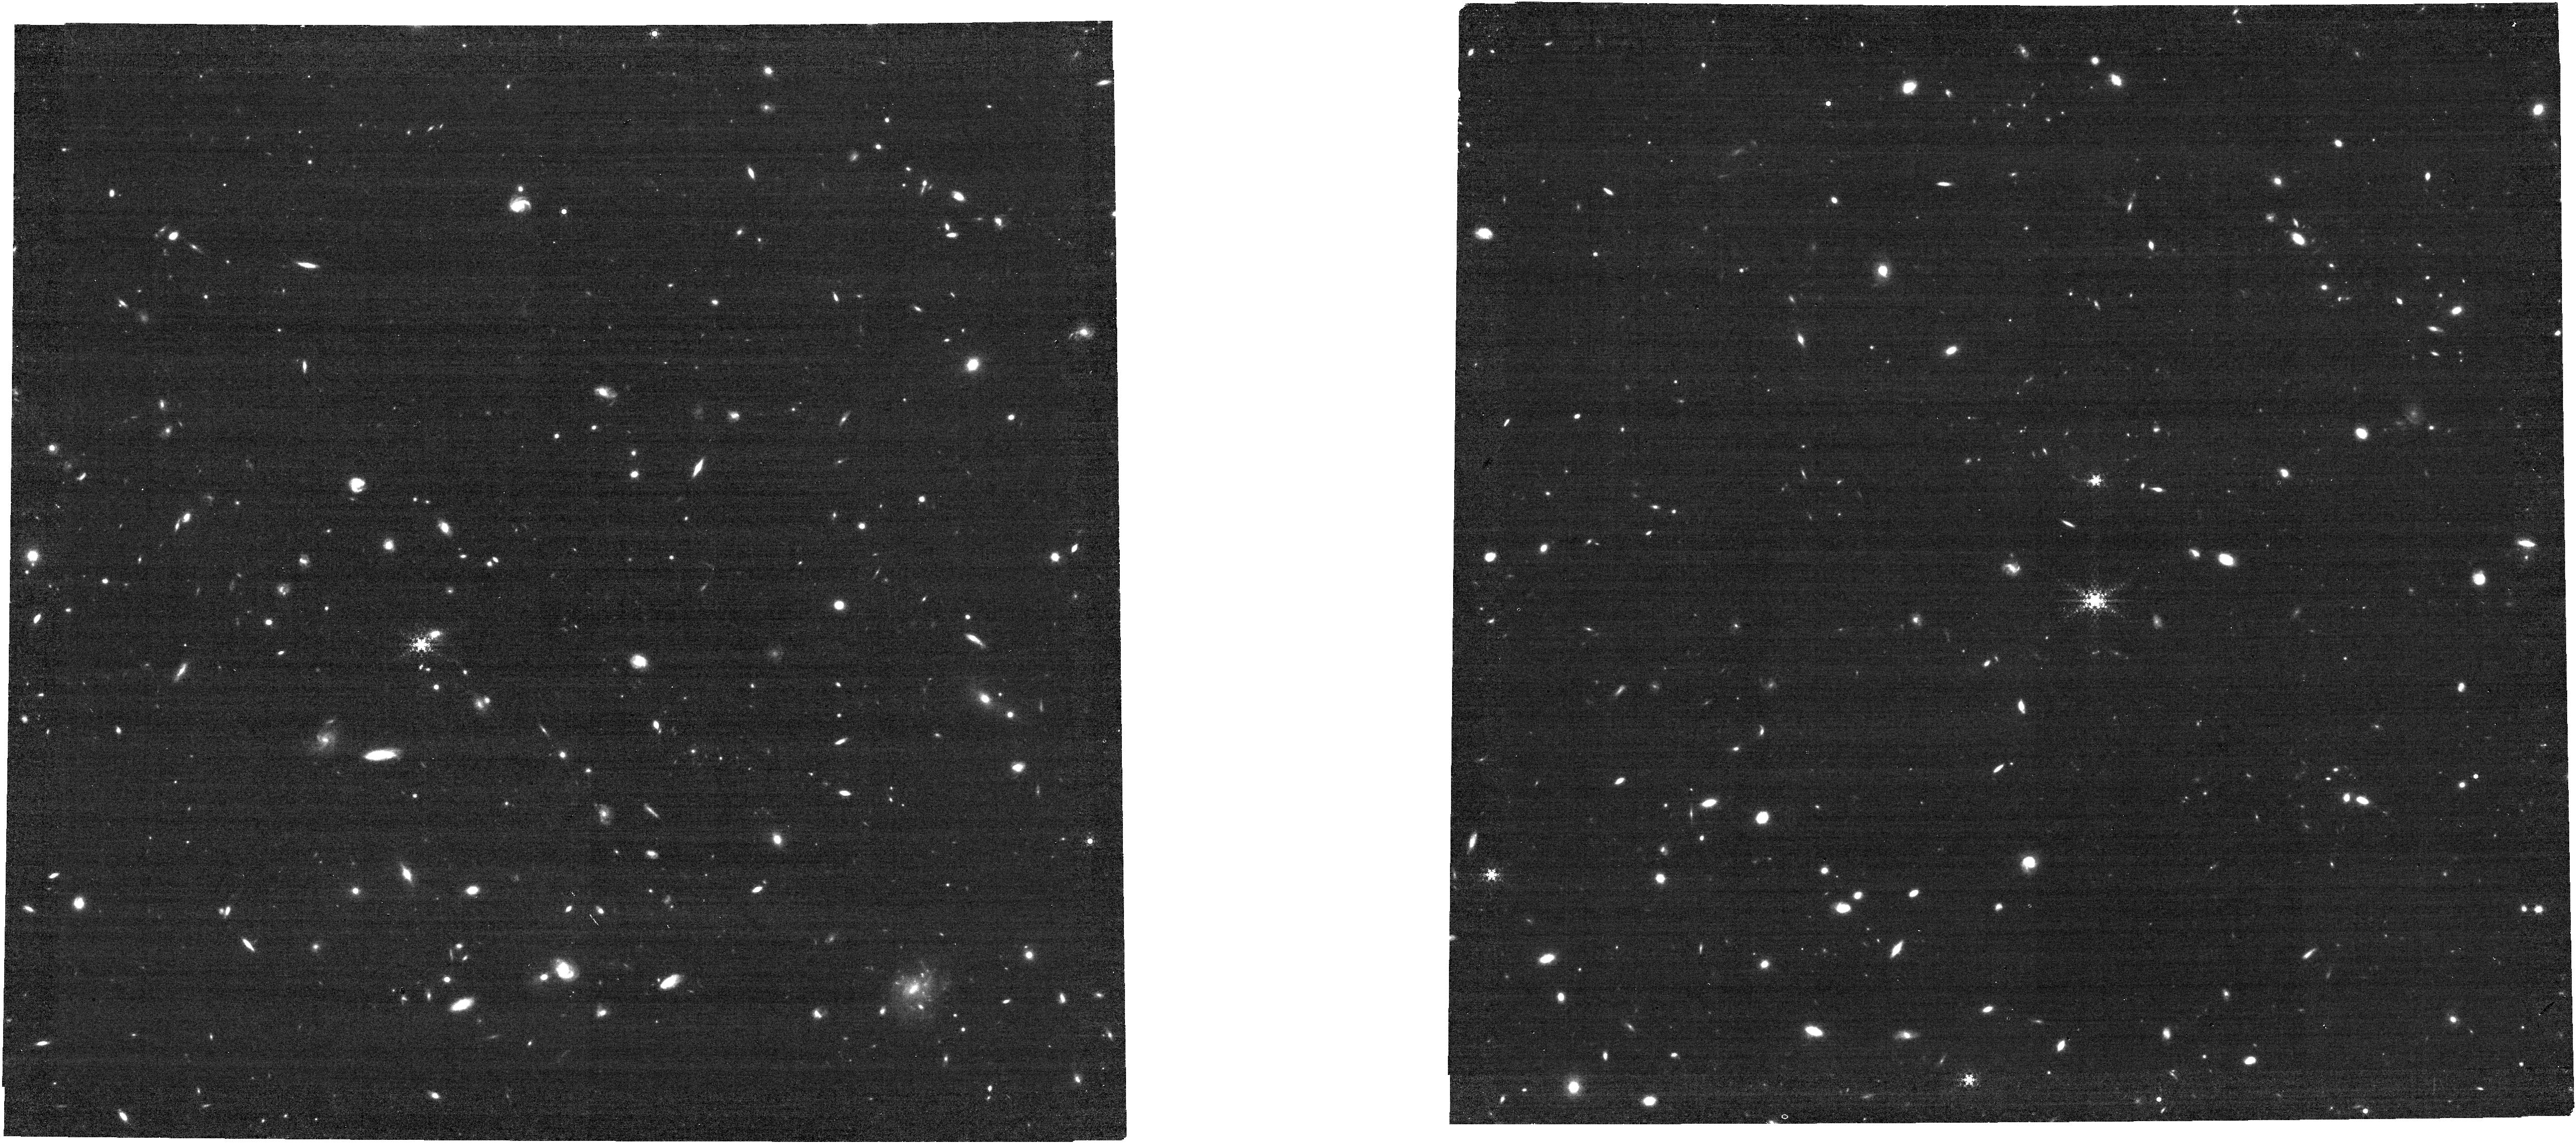
Target: ULASJ1120+0641-host. Instrument: NIRCAM. Filter: F444W+F405N. Exposure: 2.9 h. Observation ID: jw02774-o001_t002_nircam_f405n-f444w

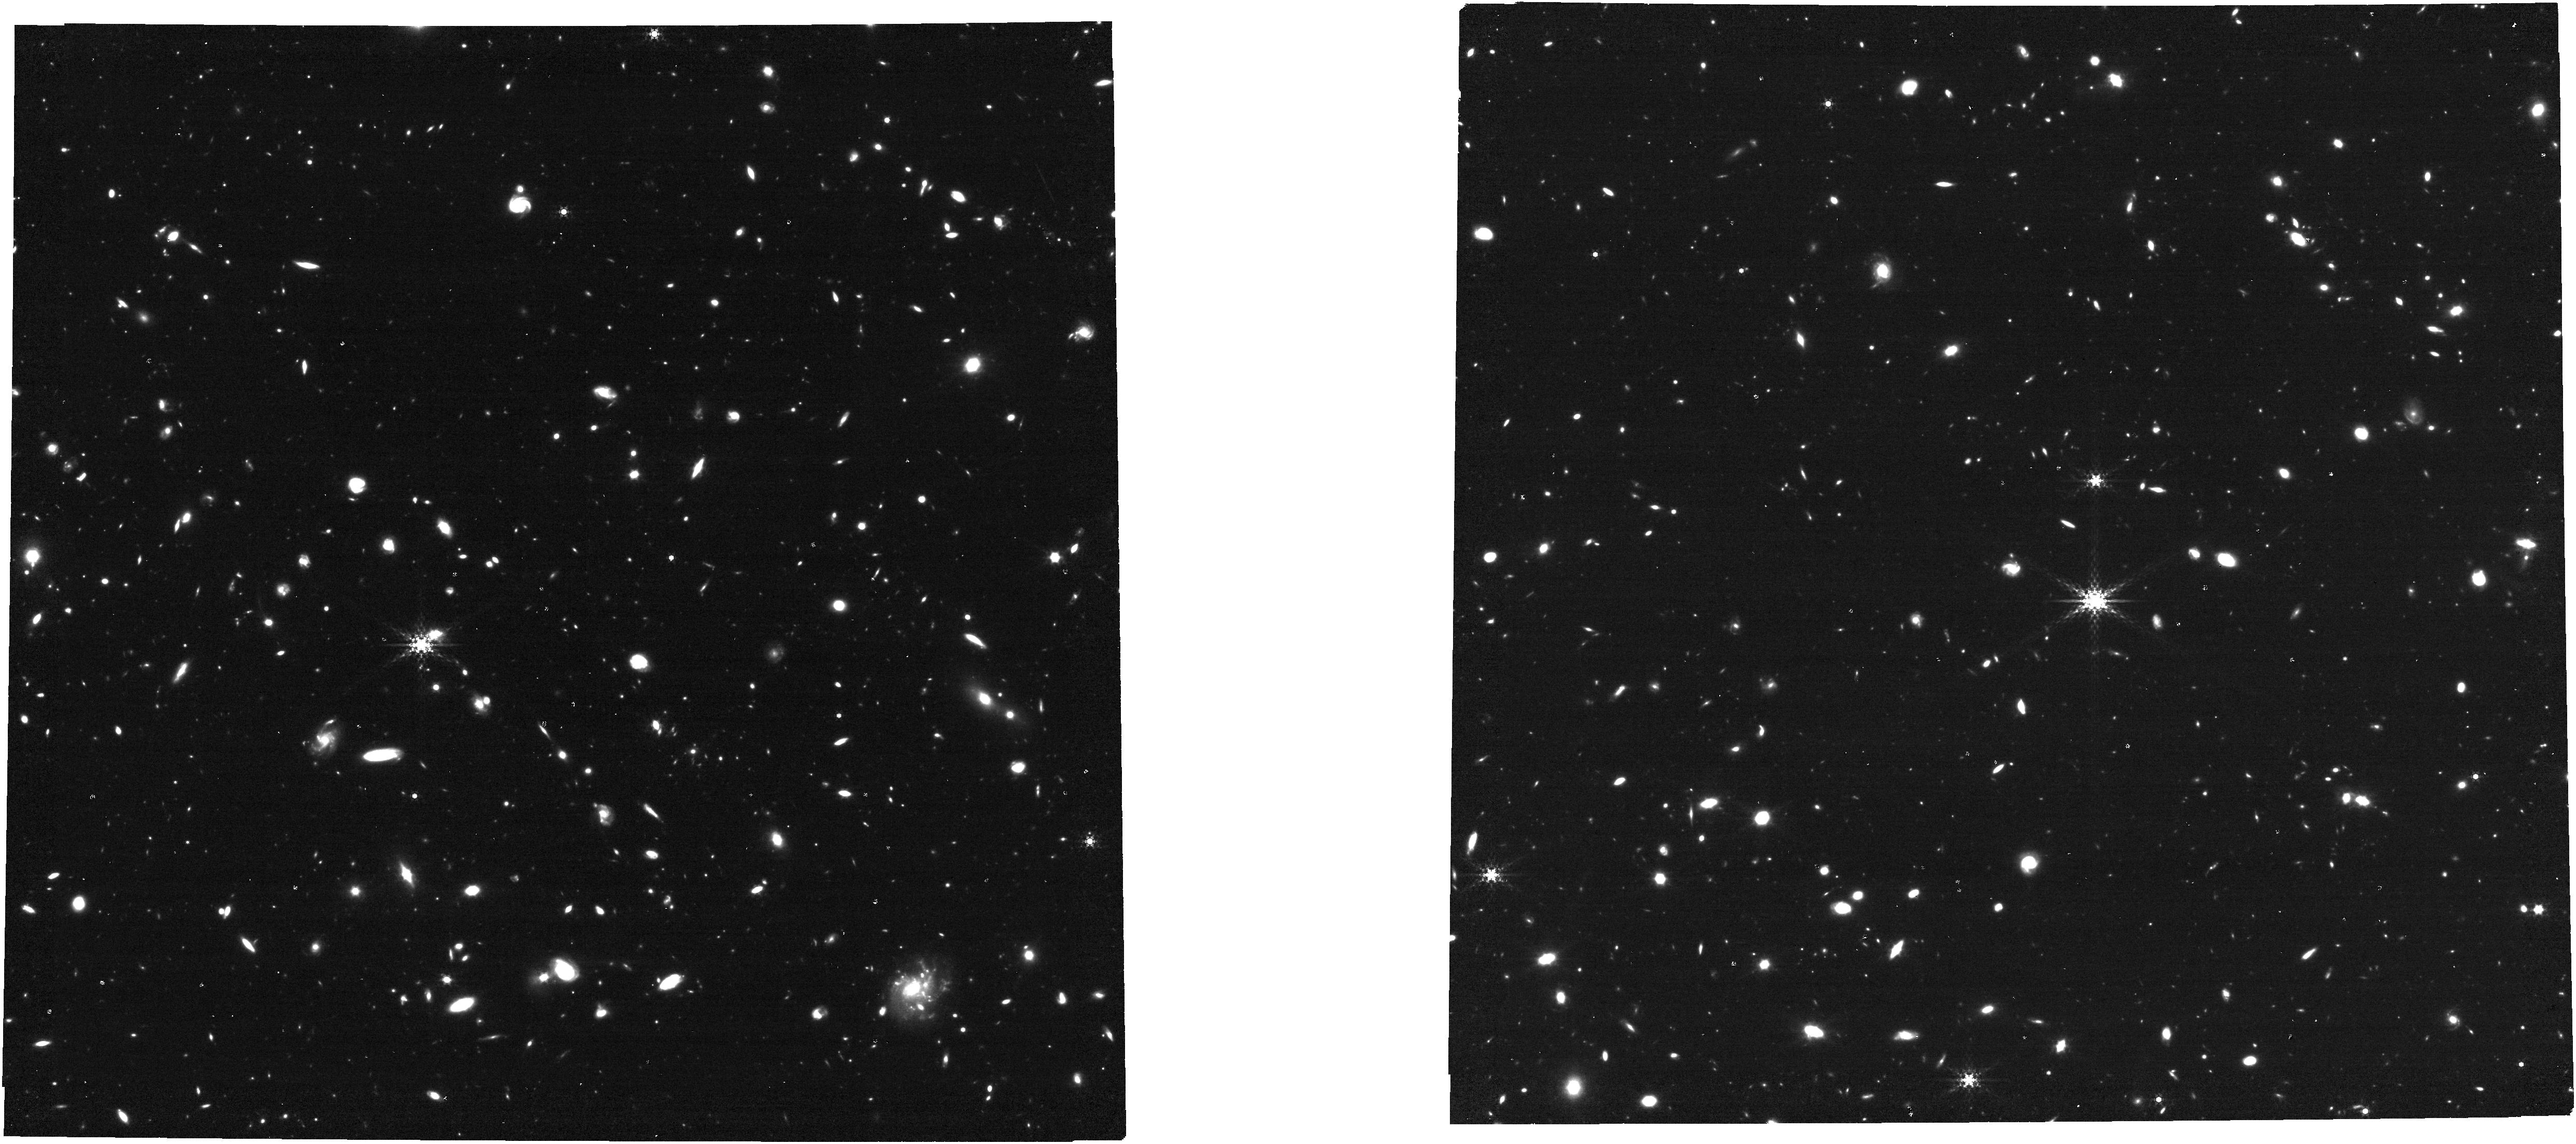
Target: ULASJ1120+0641-host. Instrument: NIRCAM. Filter: F410M. Exposure: 1.5 h. Observation ID: jw02774-o001_t002_nircam_clear-f410m

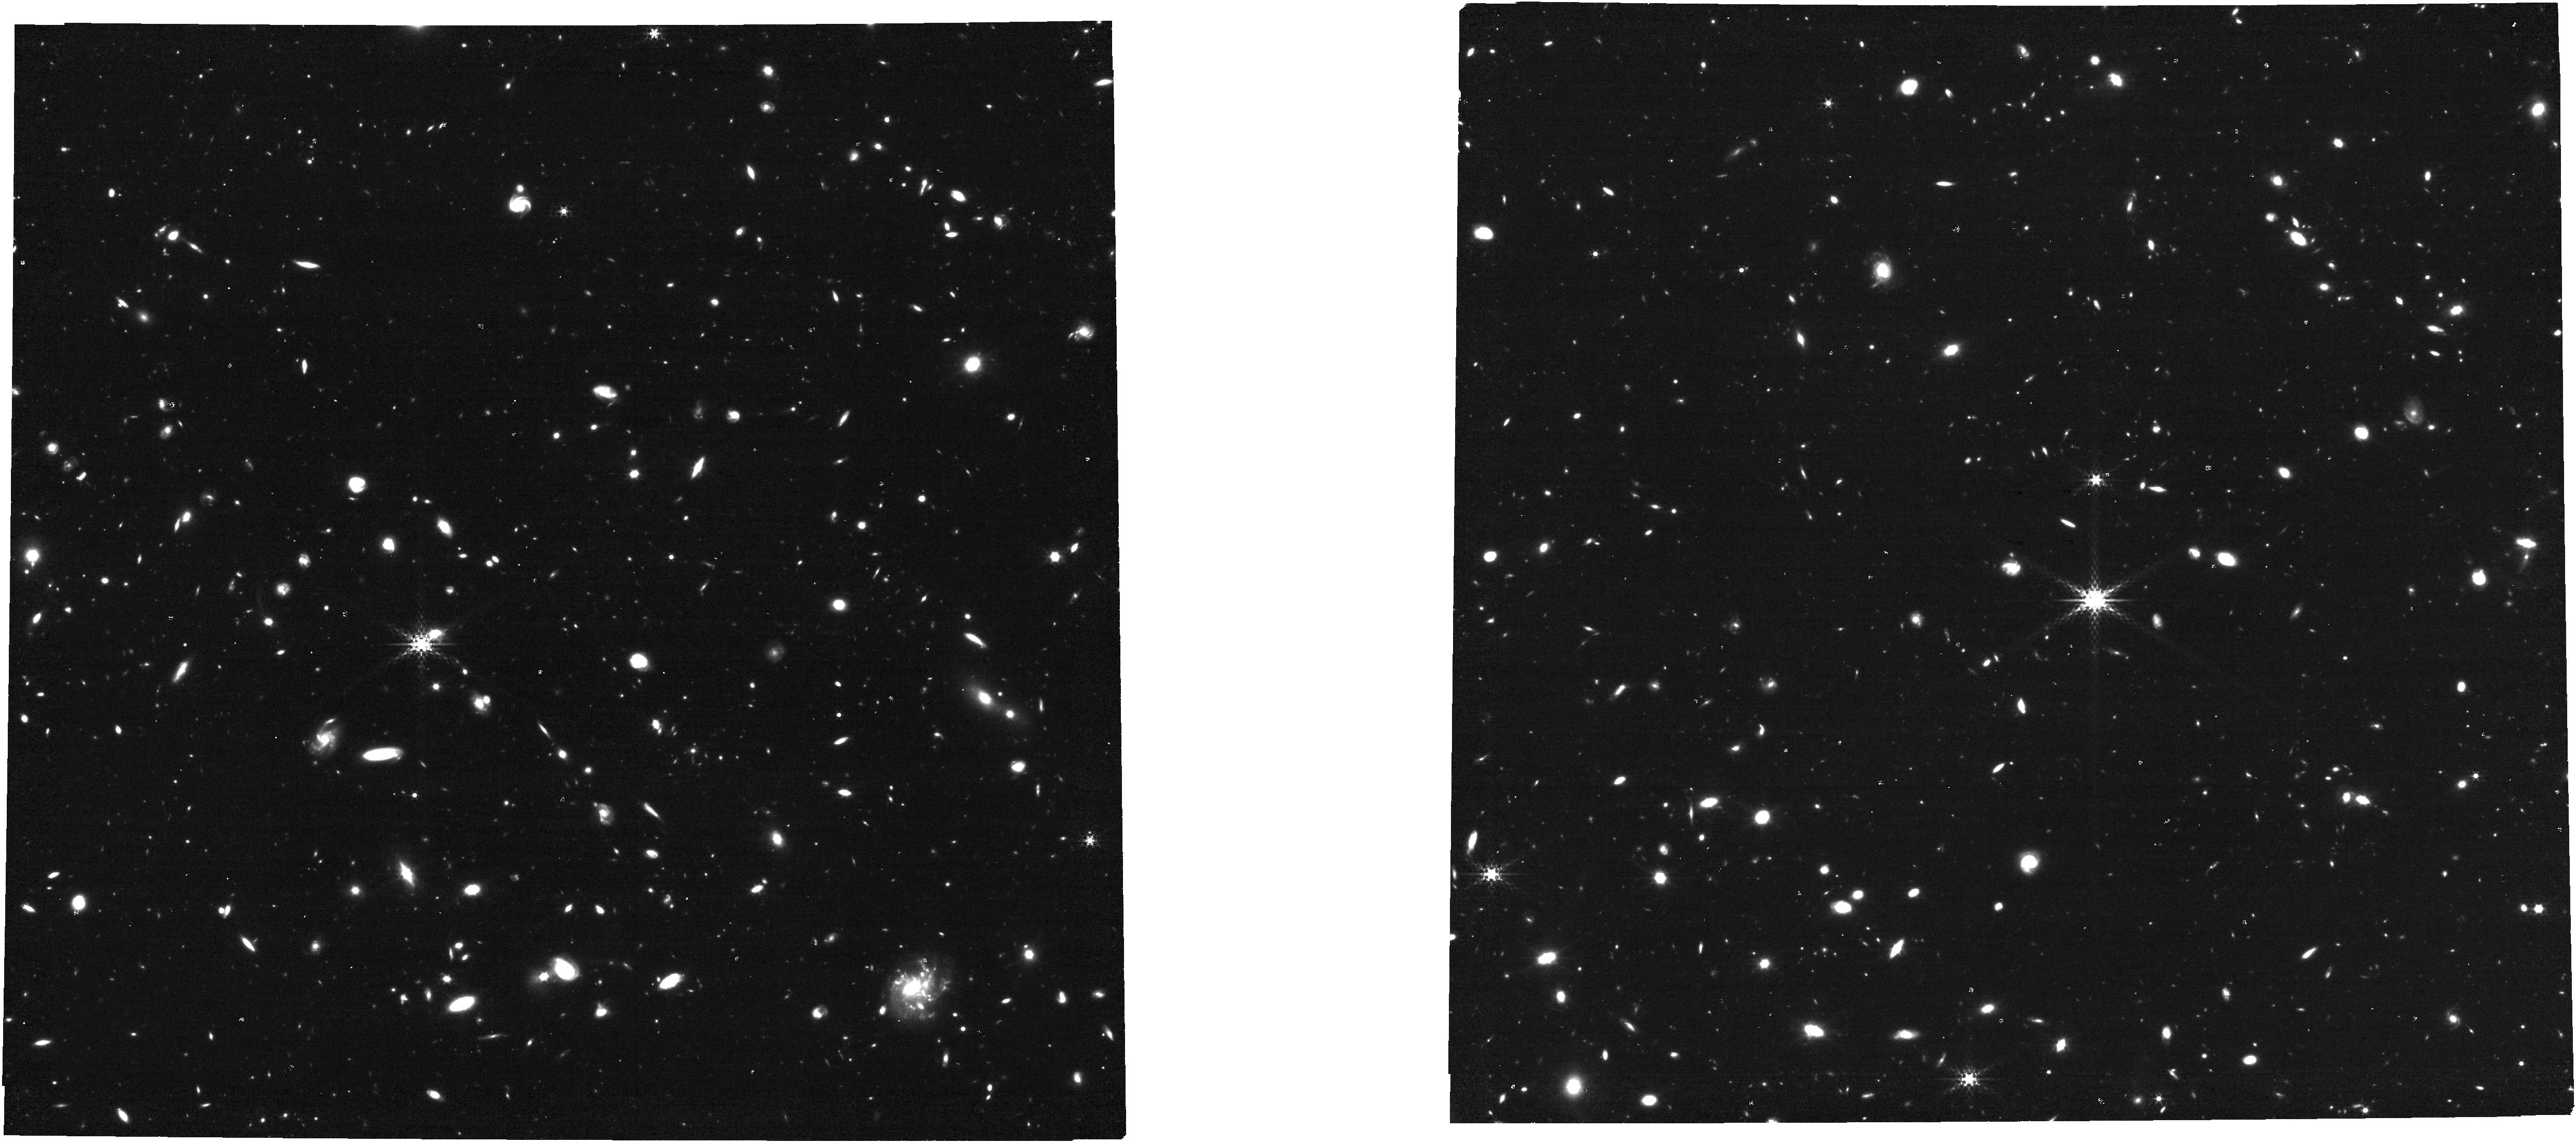
Target: ULASJ1120+0641-host. Instrument: NIRCAM. Filter: F360M. Exposure: 1.5 h. Observation ID: jw02774-o001_t002_nircam_clear-f360m

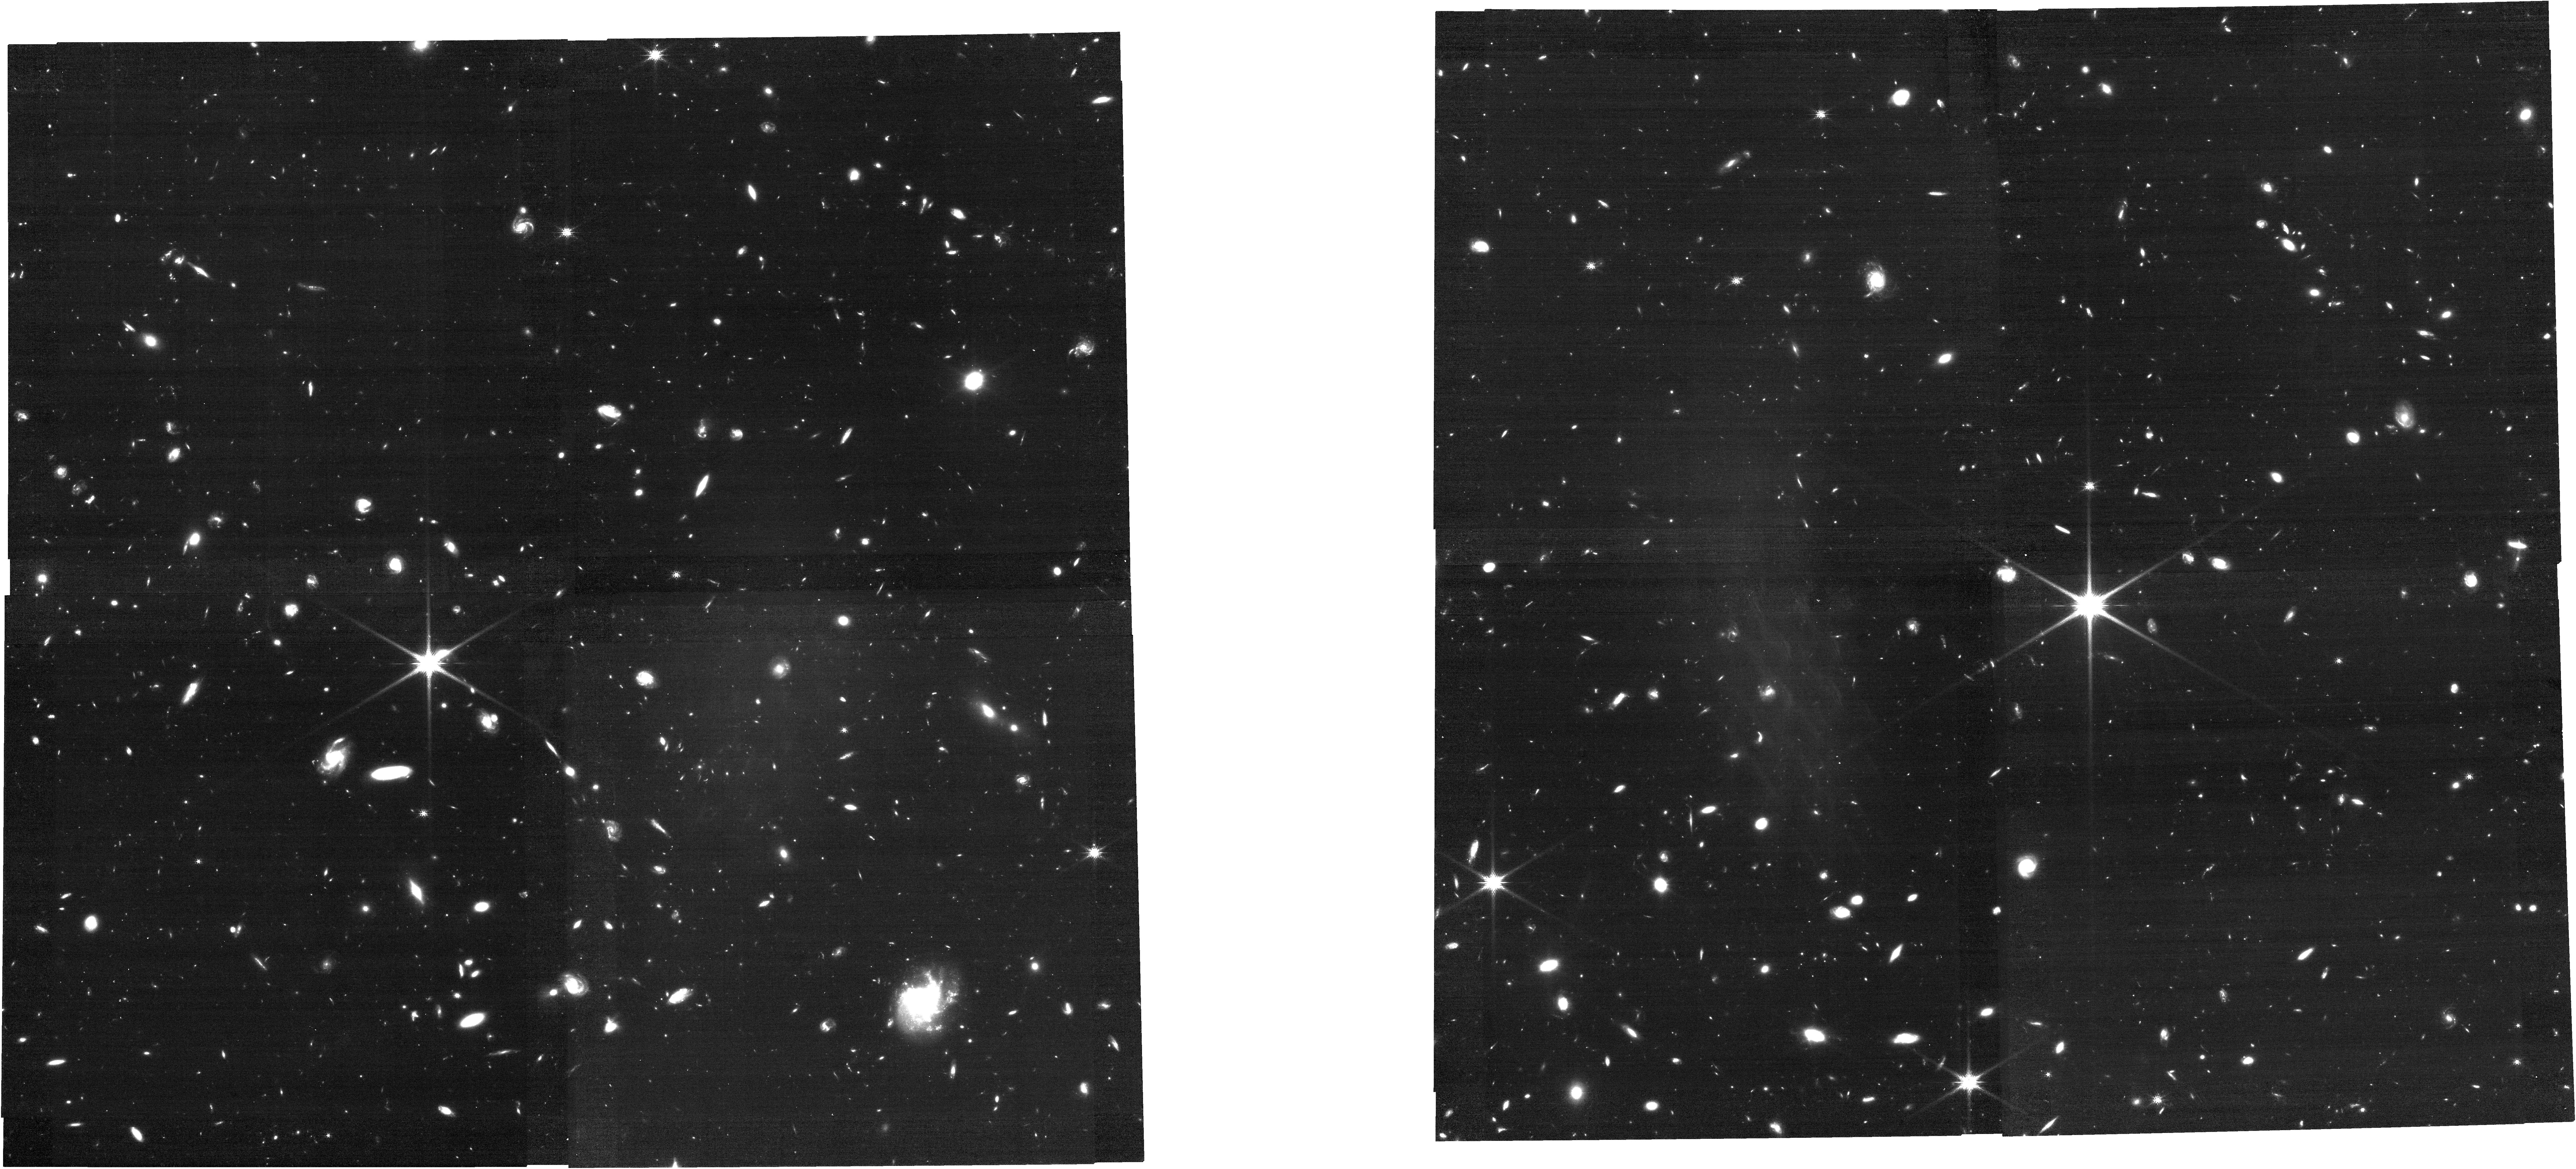
Target: ULASJ1120+0641-host. Instrument: NIRCAM. Filter: F150W. Exposure: 1.5 h. Observation ID: jw02774-o001_t002_nircam_clear-f150w

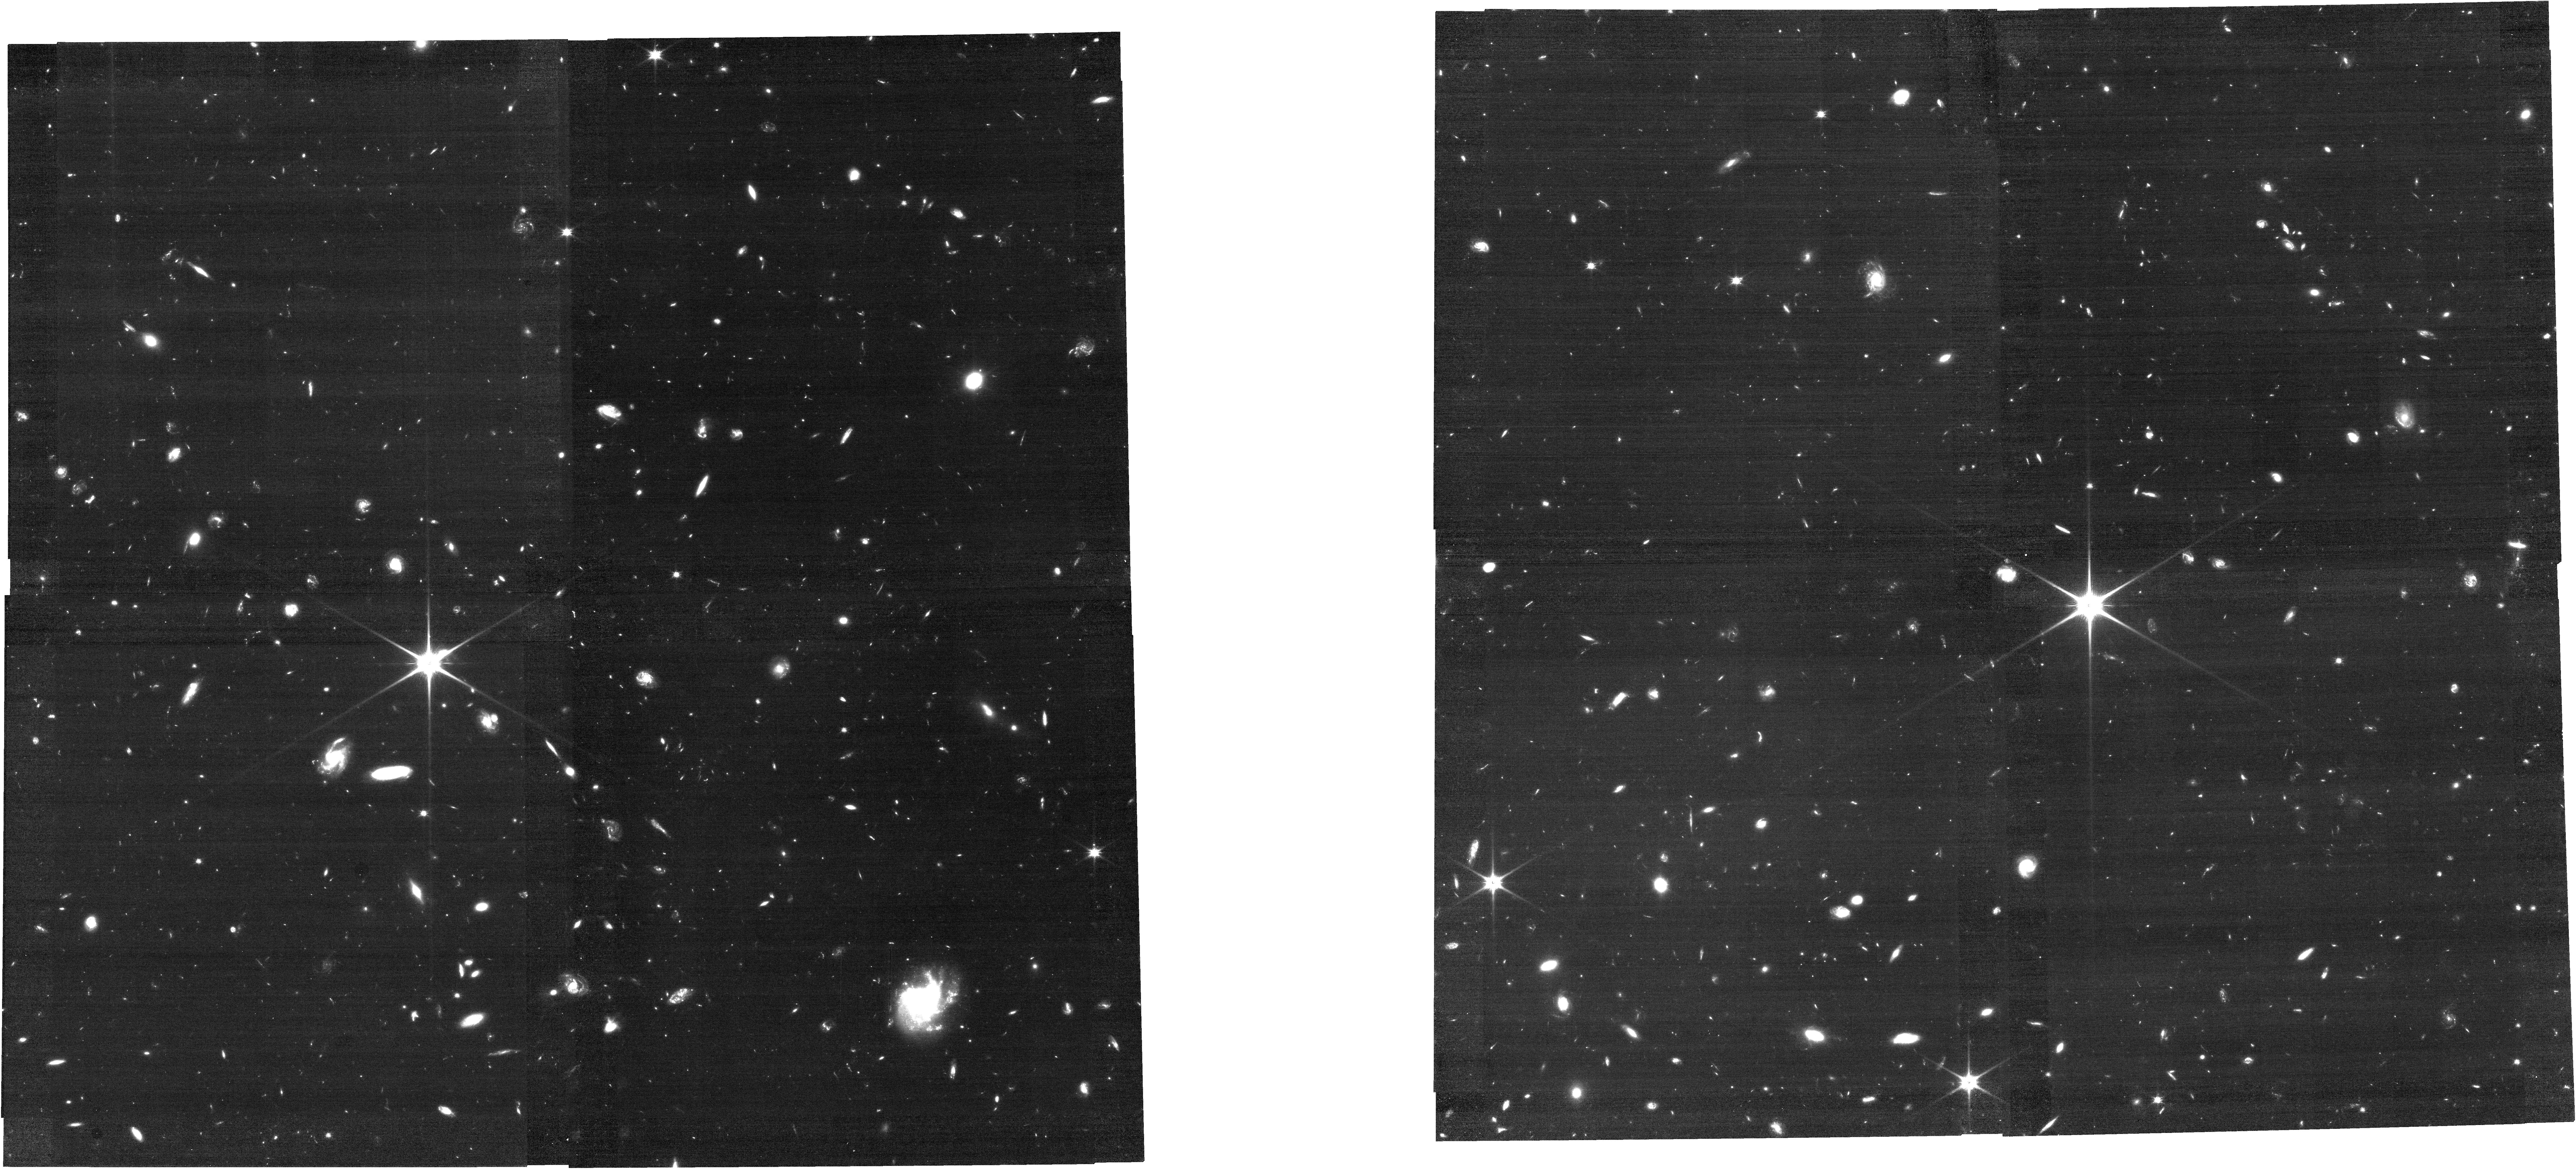
Target: ULASJ1120+0641-host. Instrument: NIRCAM. Filter: F090W. Exposure: 2.9 h. Observation ID: jw02774-o001_t002_nircam_clear-f090w

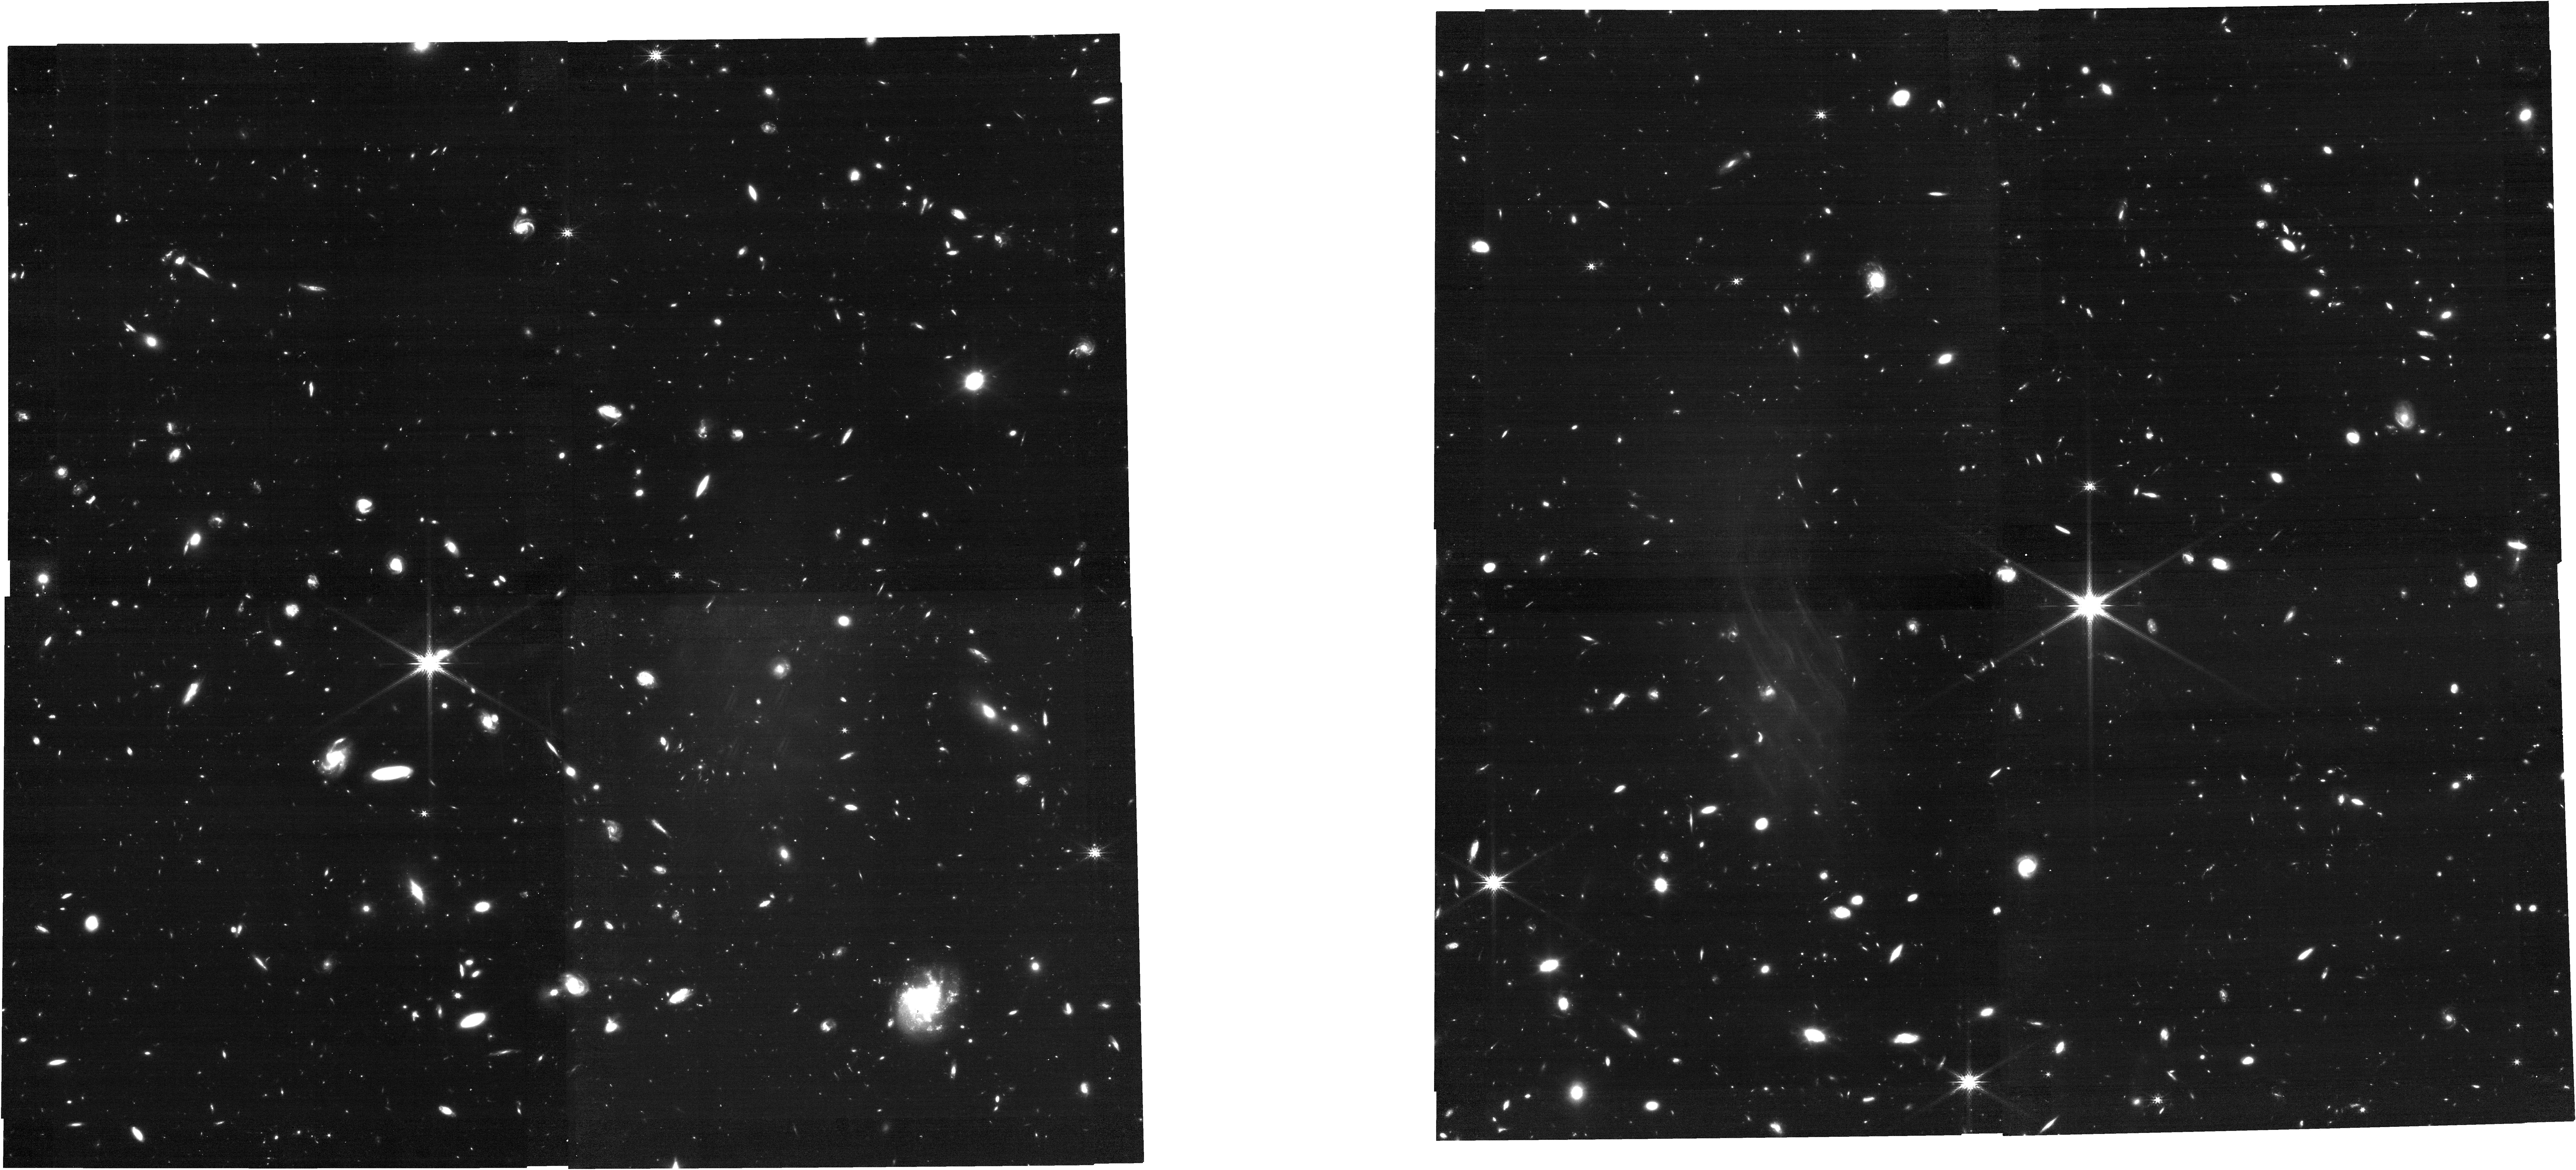
Target: ULASJ1120+0641-host. Instrument: NIRCAM. Filter: F200W. Exposure: 1.5 h. Observation ID: jw02774-o001_t002_nircam_clear-f200w

The Environment of ULAS J1120+0641 (PI: Rieke, George)

The existance of luminous quasars associated with intense star formation in the early Universe requires a rapid build up of both super massive black holes and host galaxies. At these early times, it is likely that these quasars are associated with highly overdense regions, young proto-clusters which may collapse to the most massive clusters at present day. However, due to several observational limitations, the literature is currently conflicted on whether quasars at high-z occupy galaxy overdensities. We propose to observe ULAS J1120+0641, a spectroscopically-confirmed quasar at z=7.0842, with NIRCam narrow and medium band imaging to identify or rule out a surrounding overdensity of faint emission line galaxies. We will use multple bands centered on the redshifted wavelength of [OIII]5007, which will allow us to probe for a protocluster at the exact redshift of the quasar (1% bandwidth in F405N) and also for a larger overdensity (10% bandwidth in F410M). Combined with previous measurements (deep HST), this will probe whether the quasar has a host galaxy that has grown by what is considered the "normal" process, e.g., mergers with other members of an overdensity.